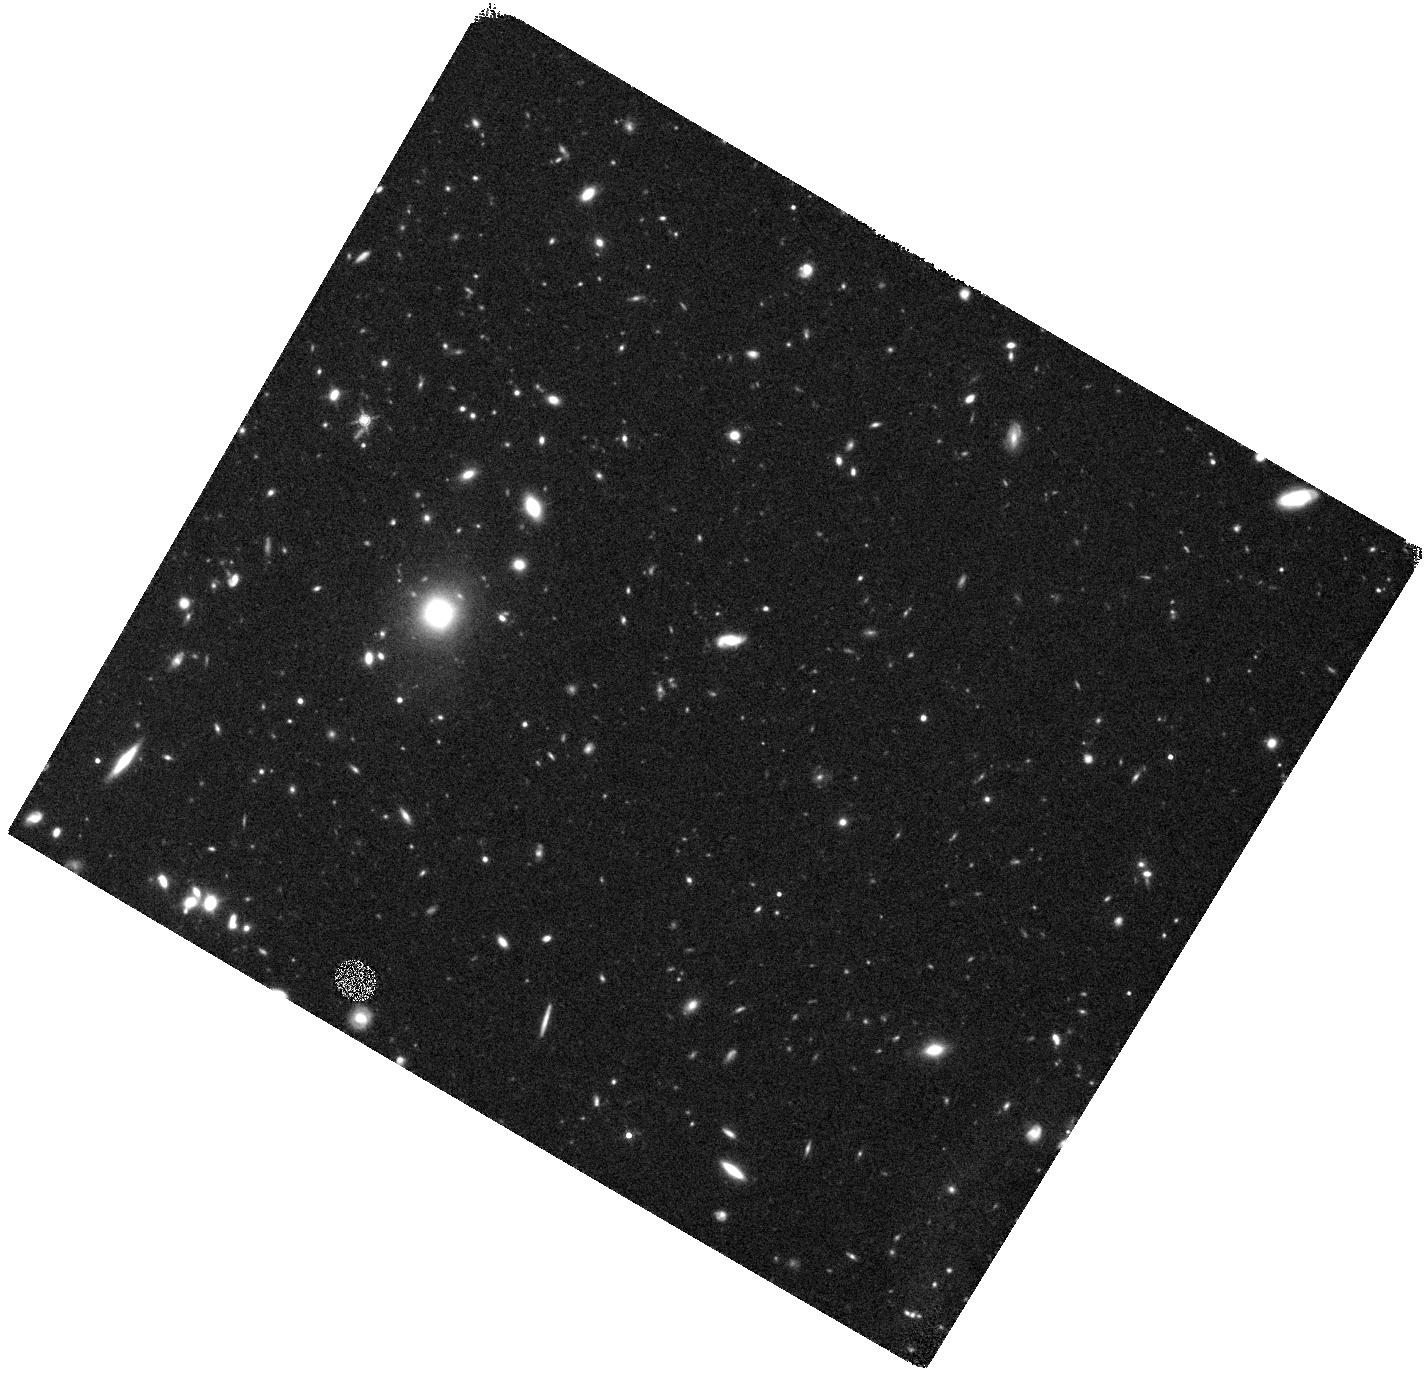
Target: SN2008ES
Instrument: WFC3/IR
Filter: F160W
Exposure: 47 min
Observation ID: hst_13480_s2_wfc3_ir_f160w_icbms2

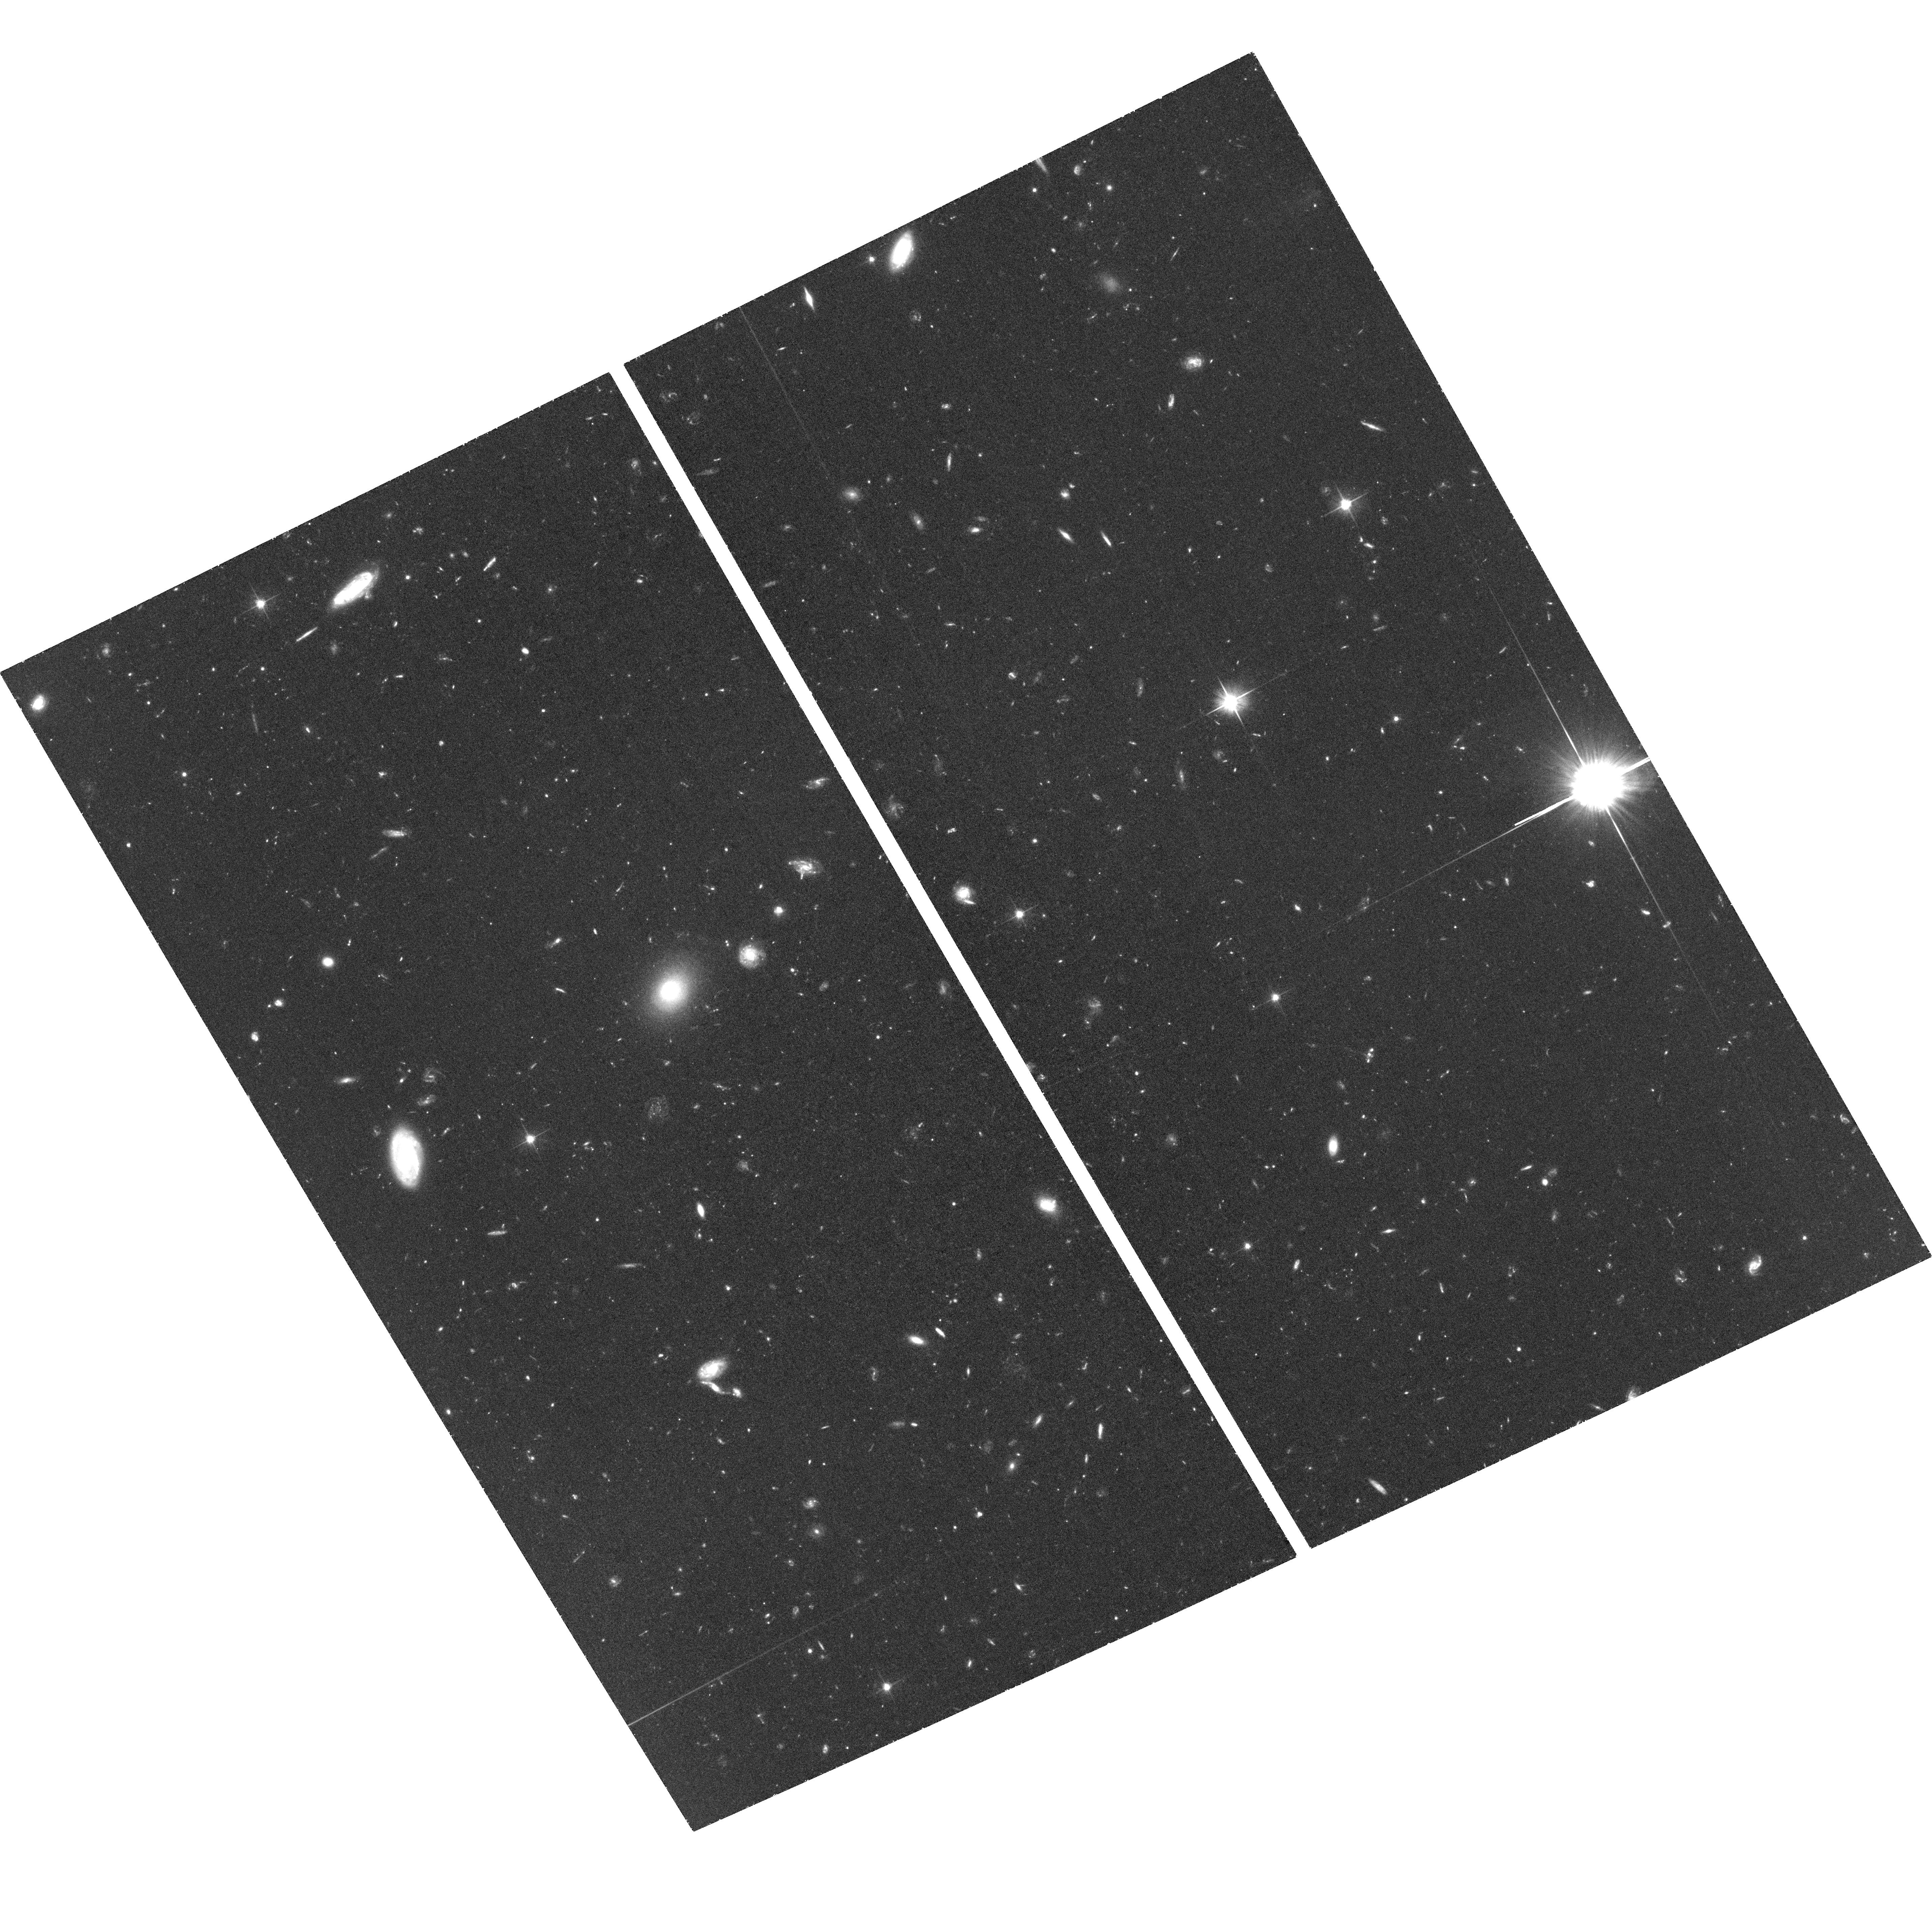
Target: SN2009JH
Instrument: ACS/WFC
Filter: F606W
Exposure: 1.5 h
Observation ID: hst_13480_h1_acs_wfc_f606w_jcbmh1

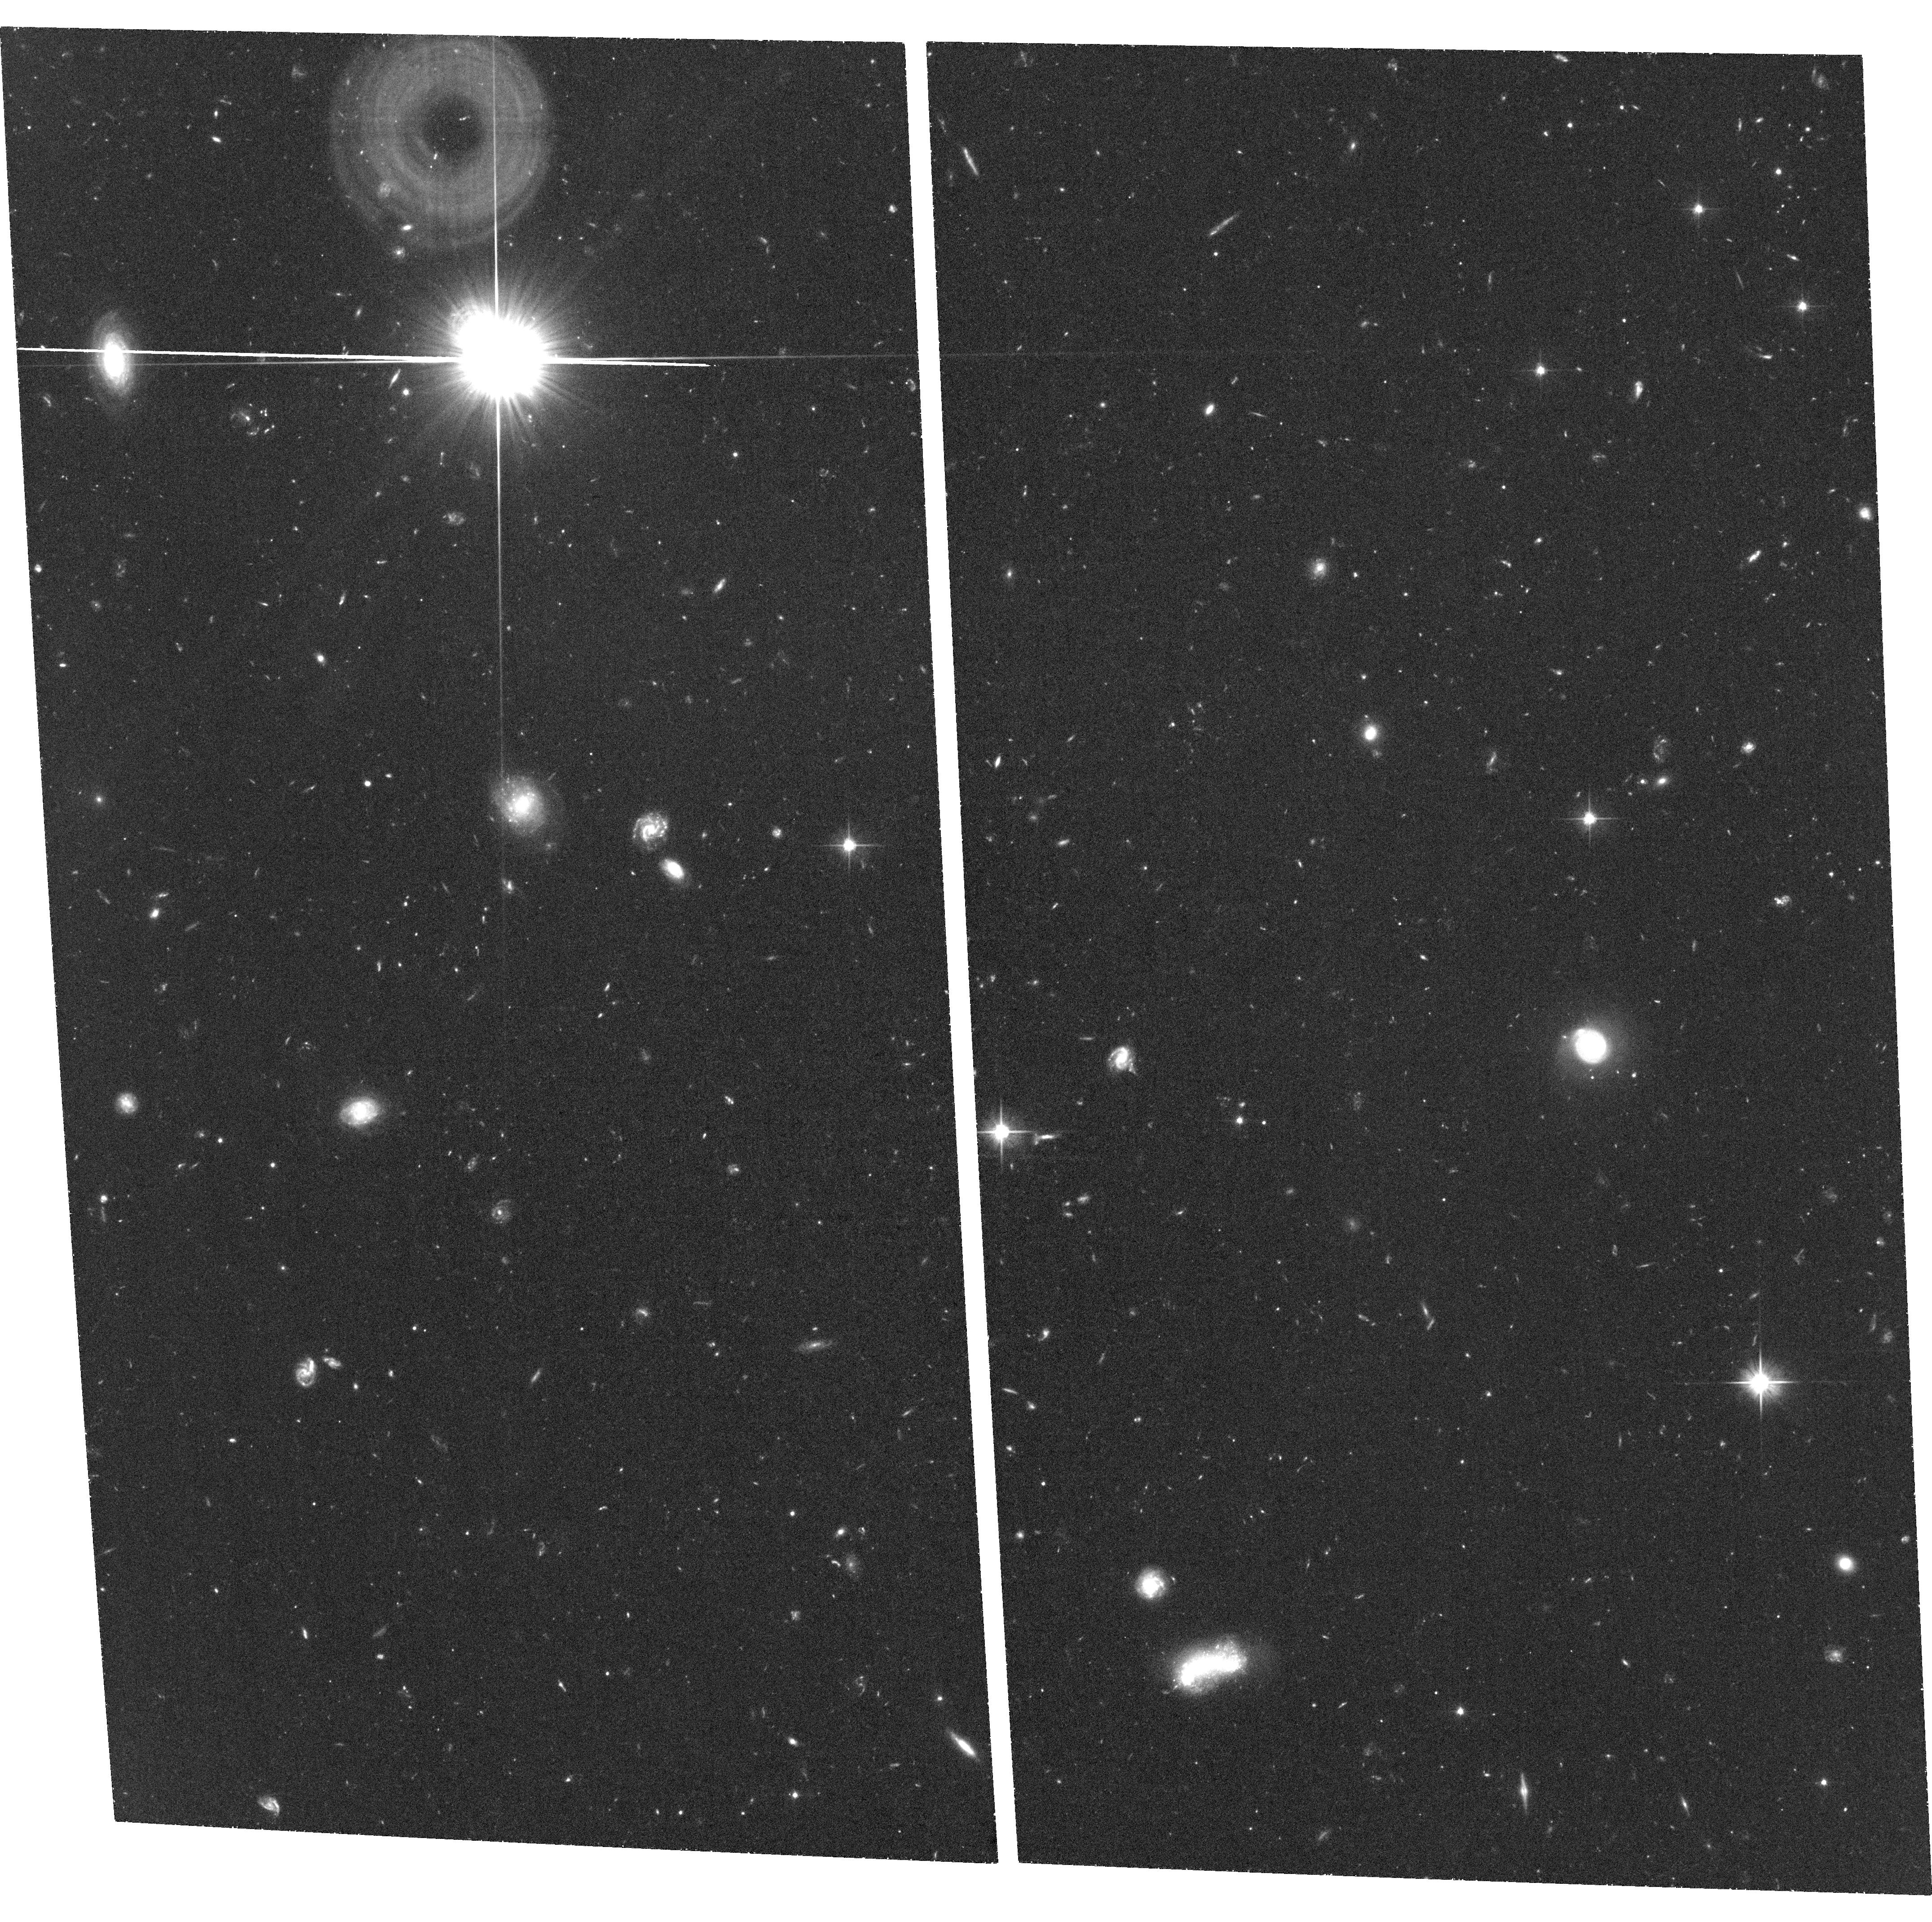
Target: SN2008FZ
Instrument: ACS/WFC
Filter: F606W
Exposure: 1.5 h
Observation ID: hst_13480_z1_acs_wfc_f606w_jcbmz1

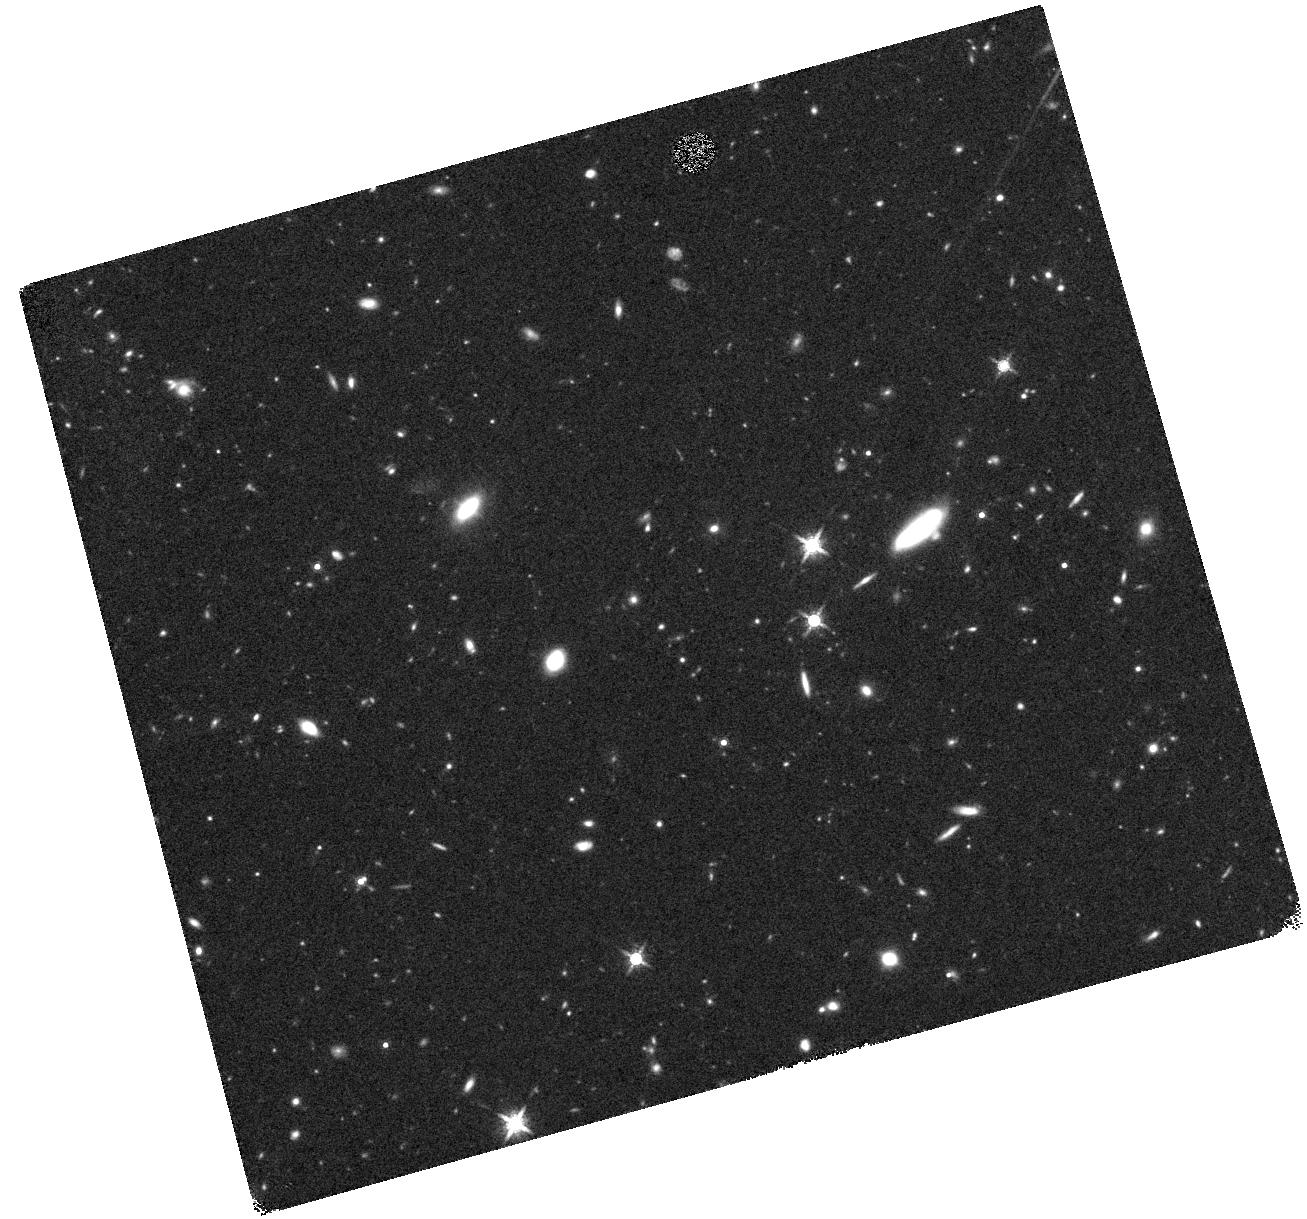
Target: SN2009JH
Instrument: WFC3/IR
Filter: F160W
Exposure: 44 min
Observation ID: hst_13480_h2_wfc3_ir_f160w_icbmh2

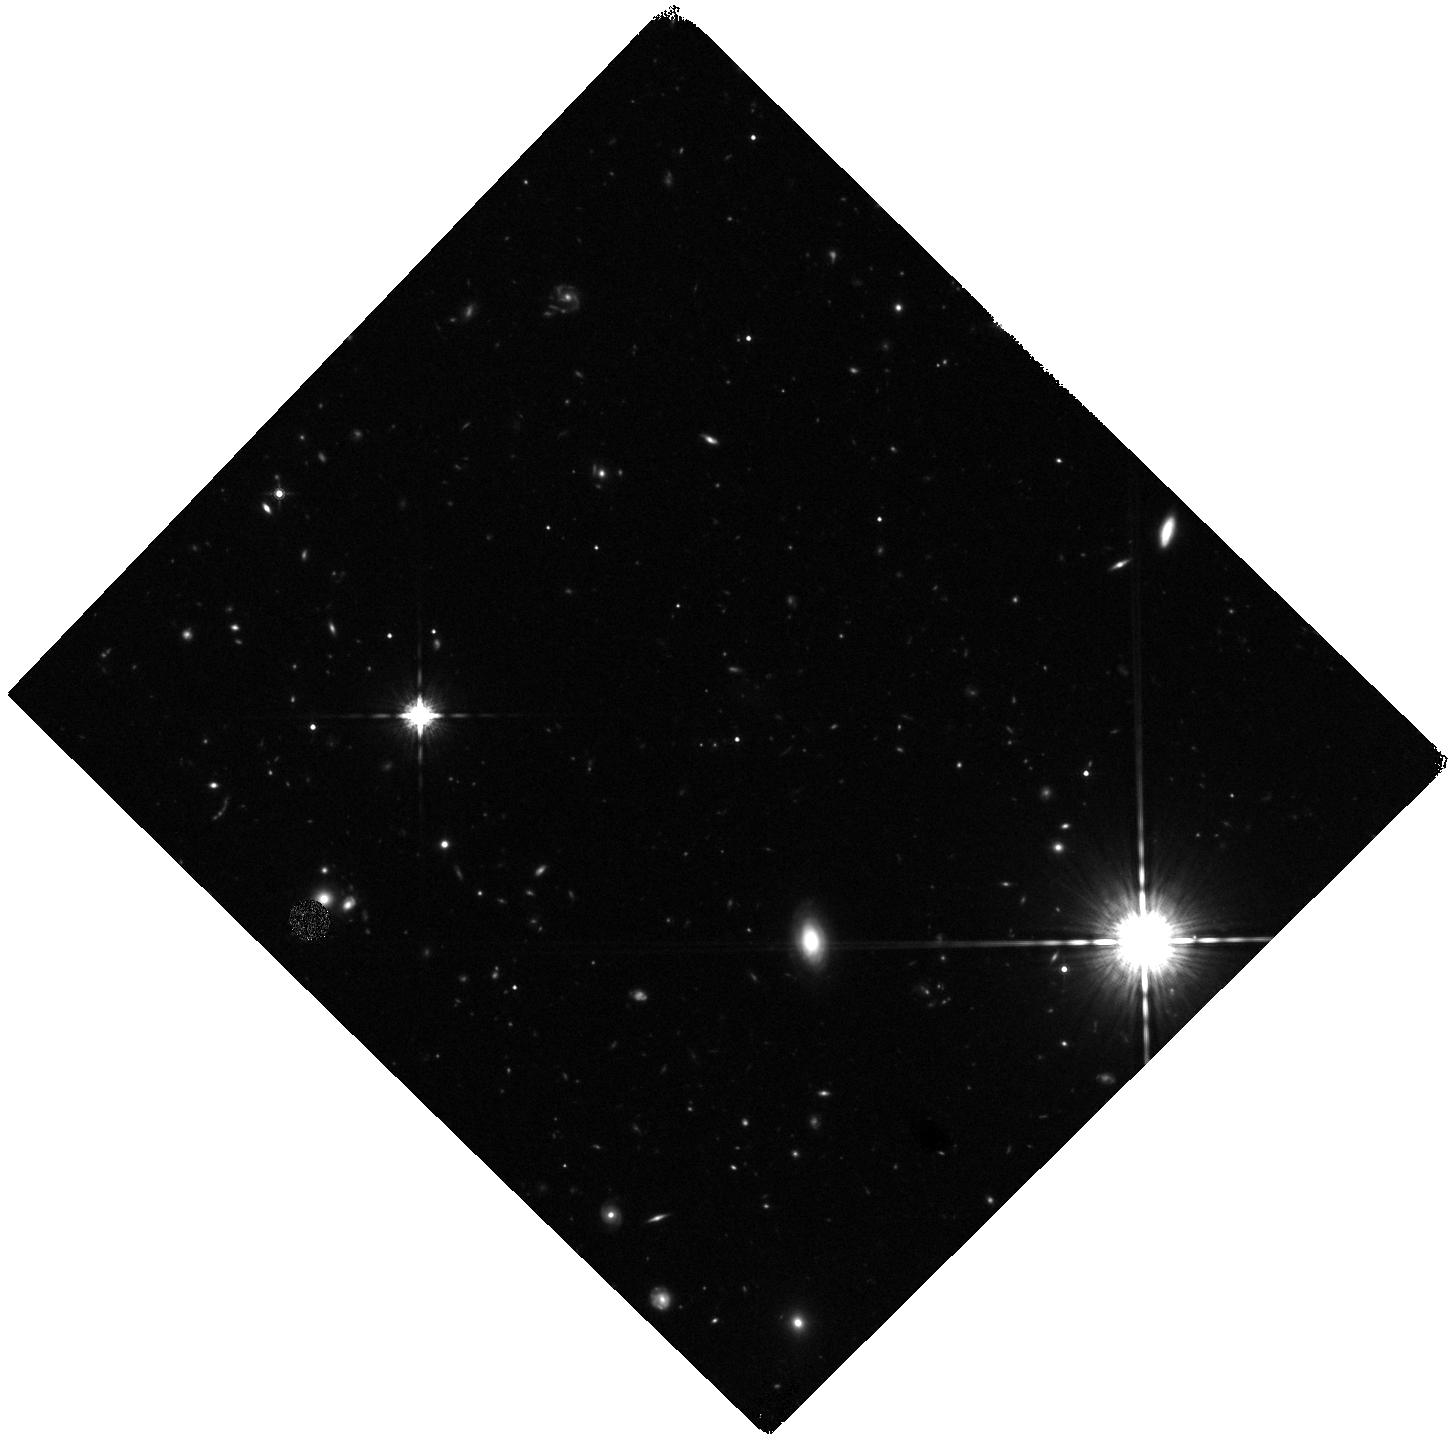
Target: SN2008FZ
Instrument: WFC3/IR
Filter: F160W
Exposure: 44 min
Observation ID: hst_13480_z2_wfc3_ir_f160w_icbmz2

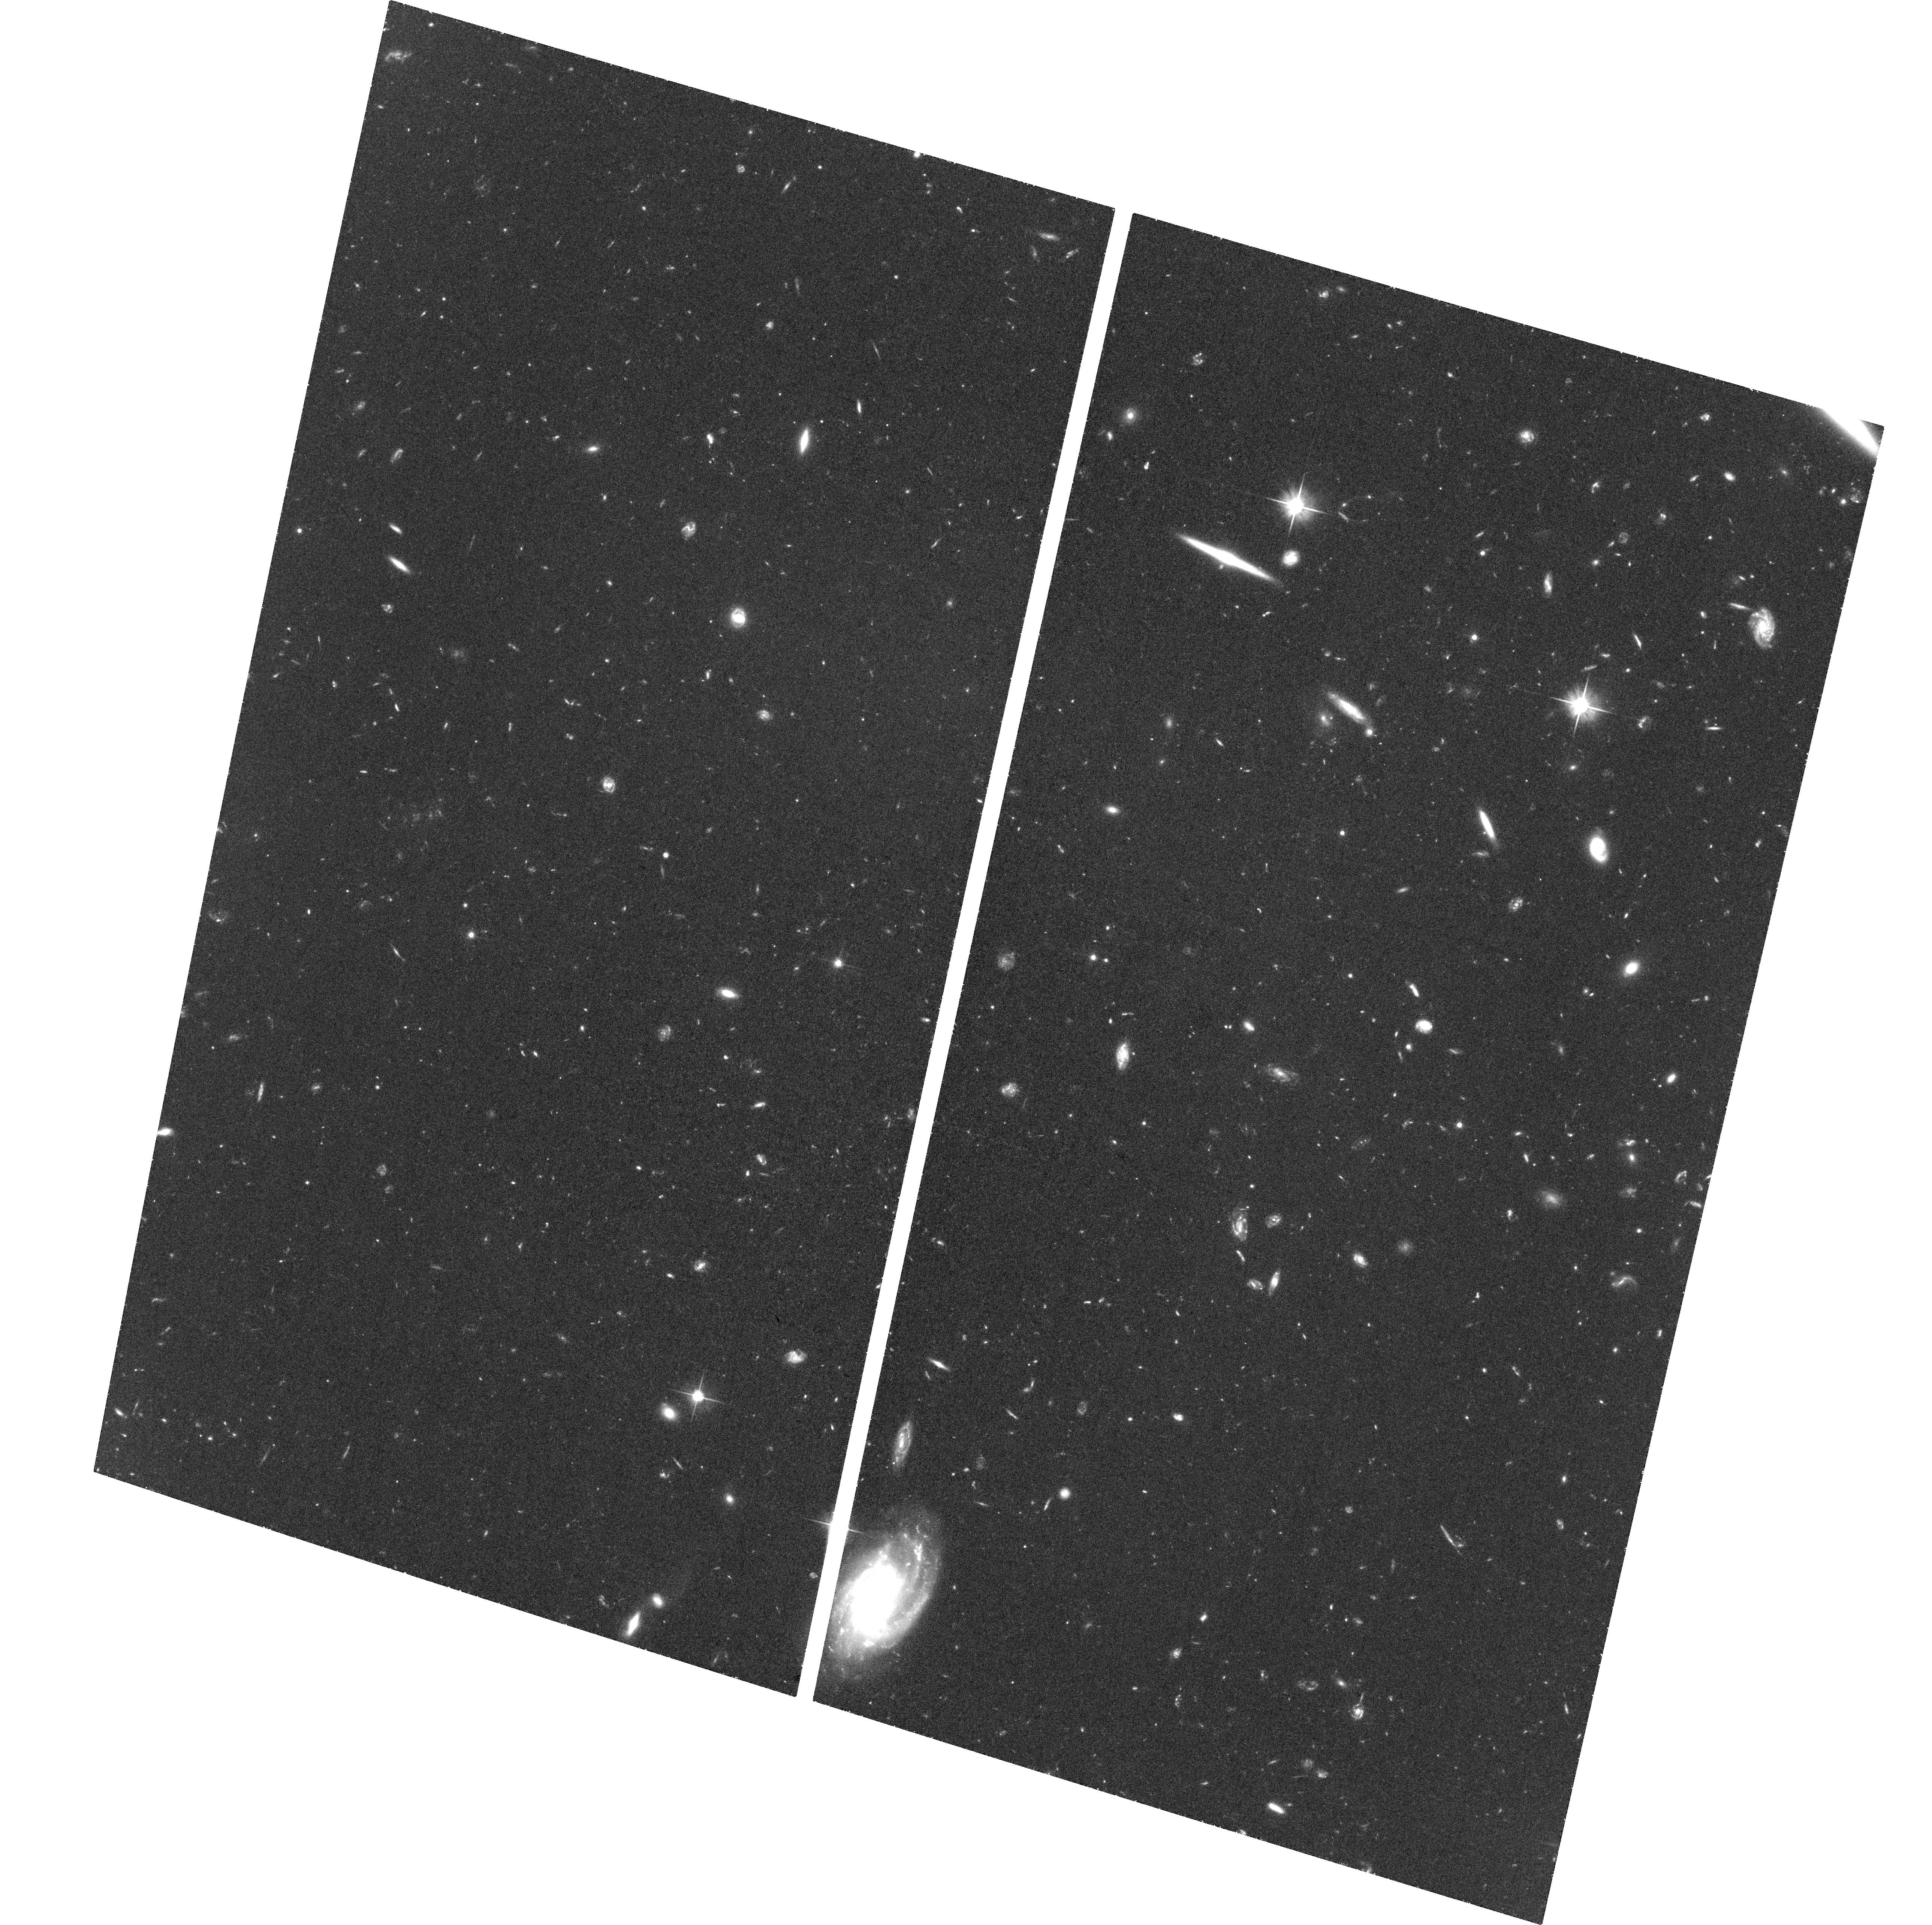
Target: SN2008ES
Instrument: ACS/WFC
Filter: F606W
Exposure: 1.6 h
Observation ID: hst_13480_s1_acs_wfc_f606w_jcbms1

Super-luminous supernovae without host galaxies (PI: Levan, Andrew James)

Super-luminous supernovae (SLSNe) are a population of presumed core collapse events, whose peak luminosity is a factor up to a hundred greater than that of the majority of SNe (typically M_V < -22). Several models have been proposed for their progenitors, including an origin in the collapse of massive low metallicity stars in so called pair instability SNe, potentially making SLSNe a powerful link to the early Universe. In Cycle 20 we are undertaking a survey of SLSNe hosts in the UV and IR. Remarkably, even at the deep limits of HST, 1/3 of these SLSNe have no detected host galaxy (F336W > 26.5, corresponding to absolute magnitude limits of M_UV ~ -13 at z~0.2), and another 1/3 lie on regions within their host where there is no sign of ongoing star formation. This may suggest either that these events arise in extremely low luminosity (and possibly low metallicity) star forming galaxies, or alternatively that we need to reasses their interpretation as core collapse events. Here we propose to resolve this discrepancy, by obtaining deep observations of 3 events without host galaxies in both the optical and IR. We will place limits that are a factor of ~6-8 deeper than those currently obtained, covering even the lowest luminosity star forming dwarf galaxies known, reaching limiting absolute magnitudes of M_V ~ -11. If we locate hosts in these images it would imply an origin in low metallicty star forming systems. Alternatively, their non-detection may suggest that they do not lie on host galaxies, and instead may be an older population, not formed through a conventional core-collapse mechanism, that has moved significantly from their birth sites before the supernova.